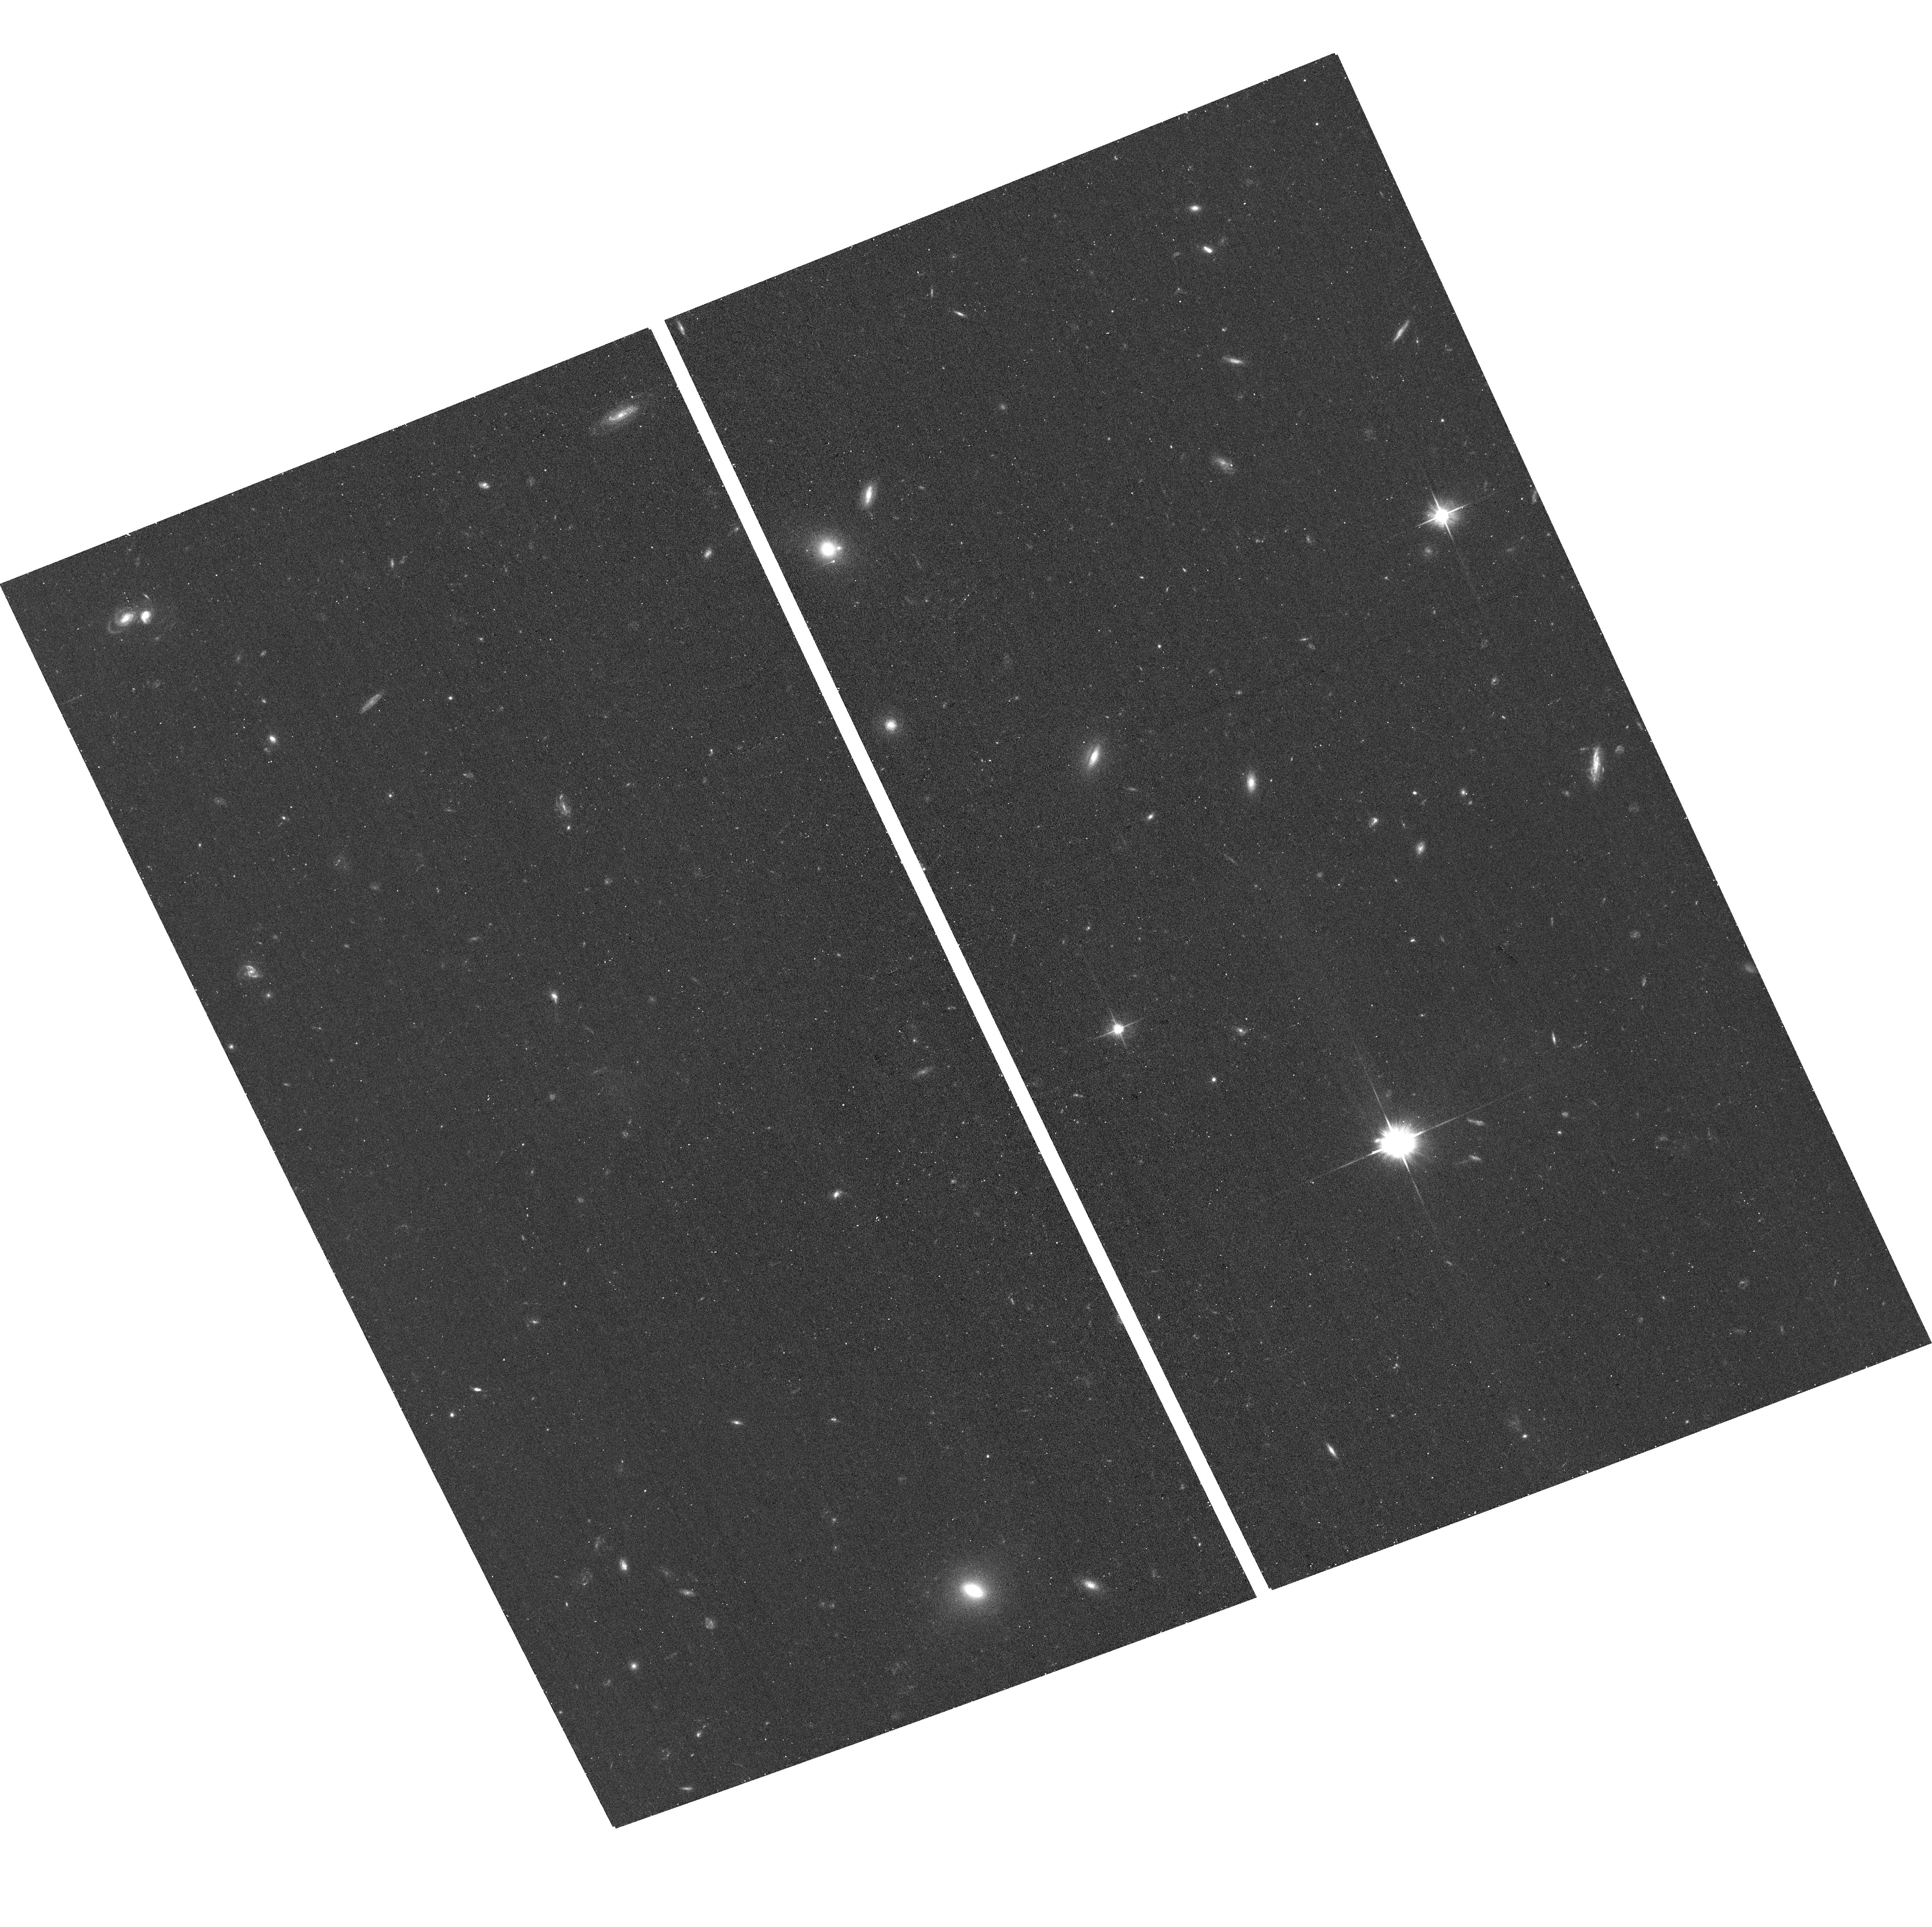
Target: MATLAS-1530
Instrument: ACS/WFC
Filter: F606W
Exposure: 14 min
Observation ID: hst_16257_81_acs_wfc_f606w_jece81

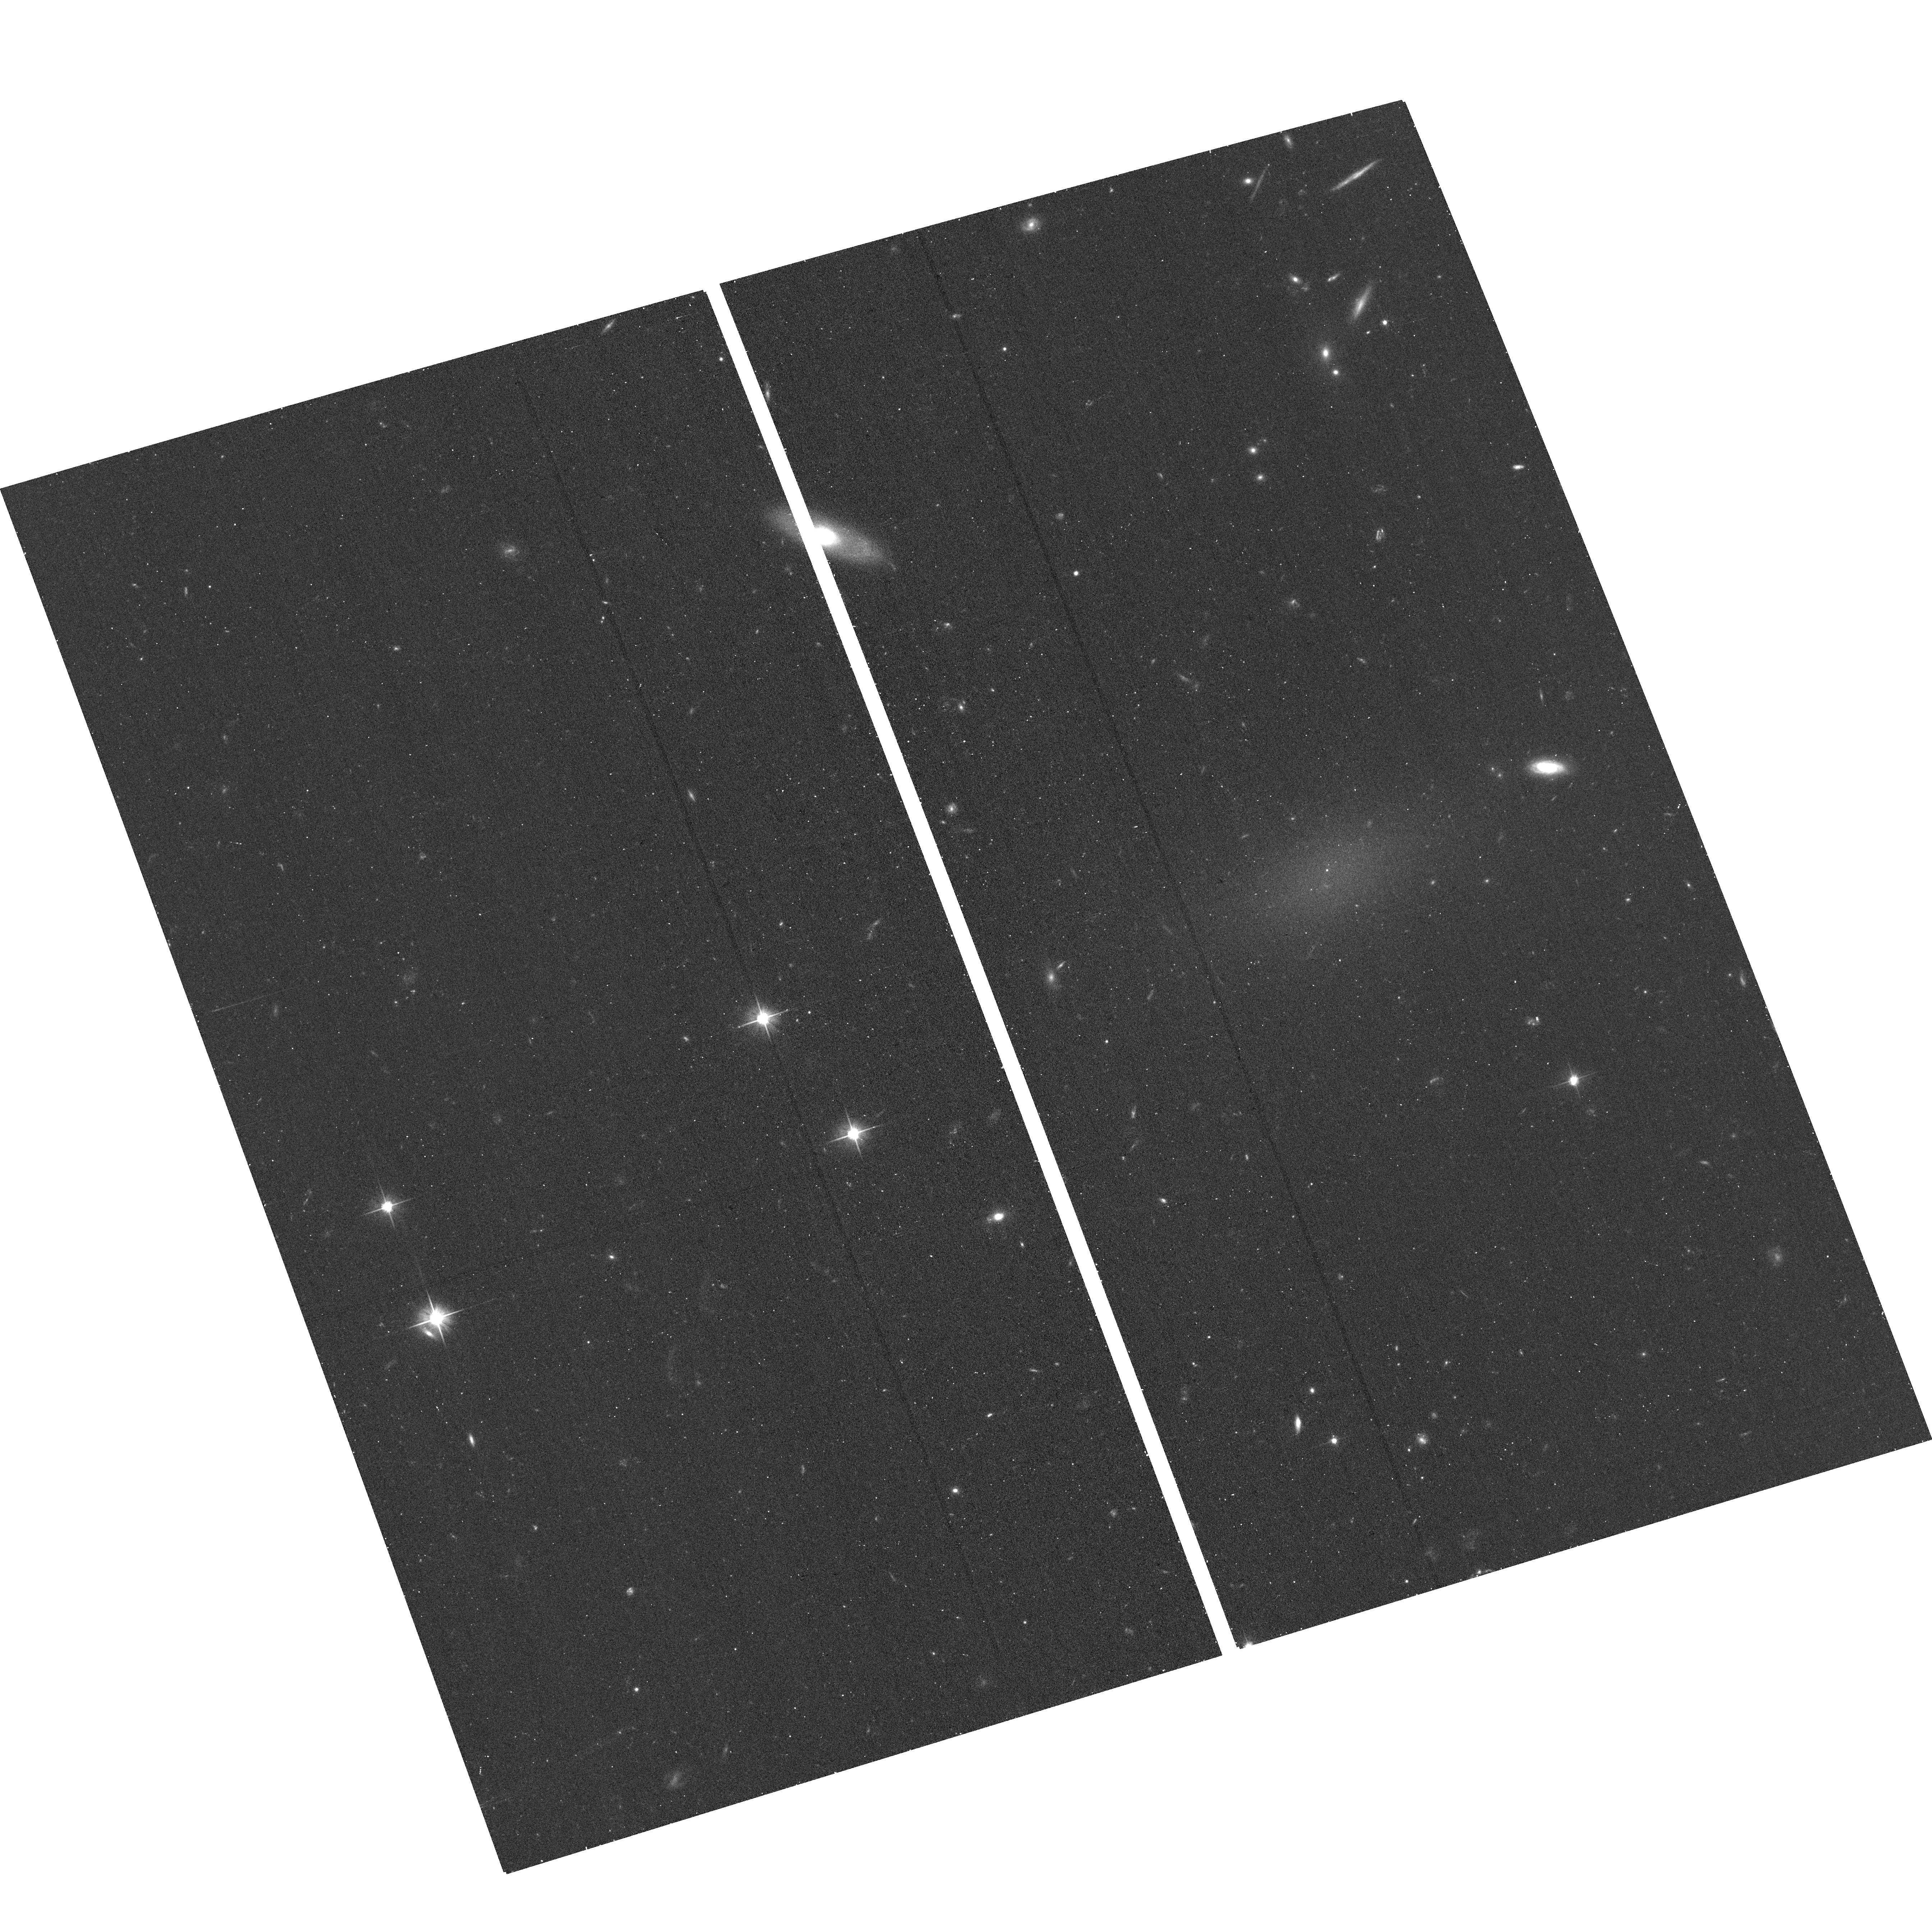
Target: MATLAS-478
Instrument: ACS/WFC
Filter: F606W
Exposure: 14 min
Observation ID: hst_16257_07_acs_wfc_f606w_jece07

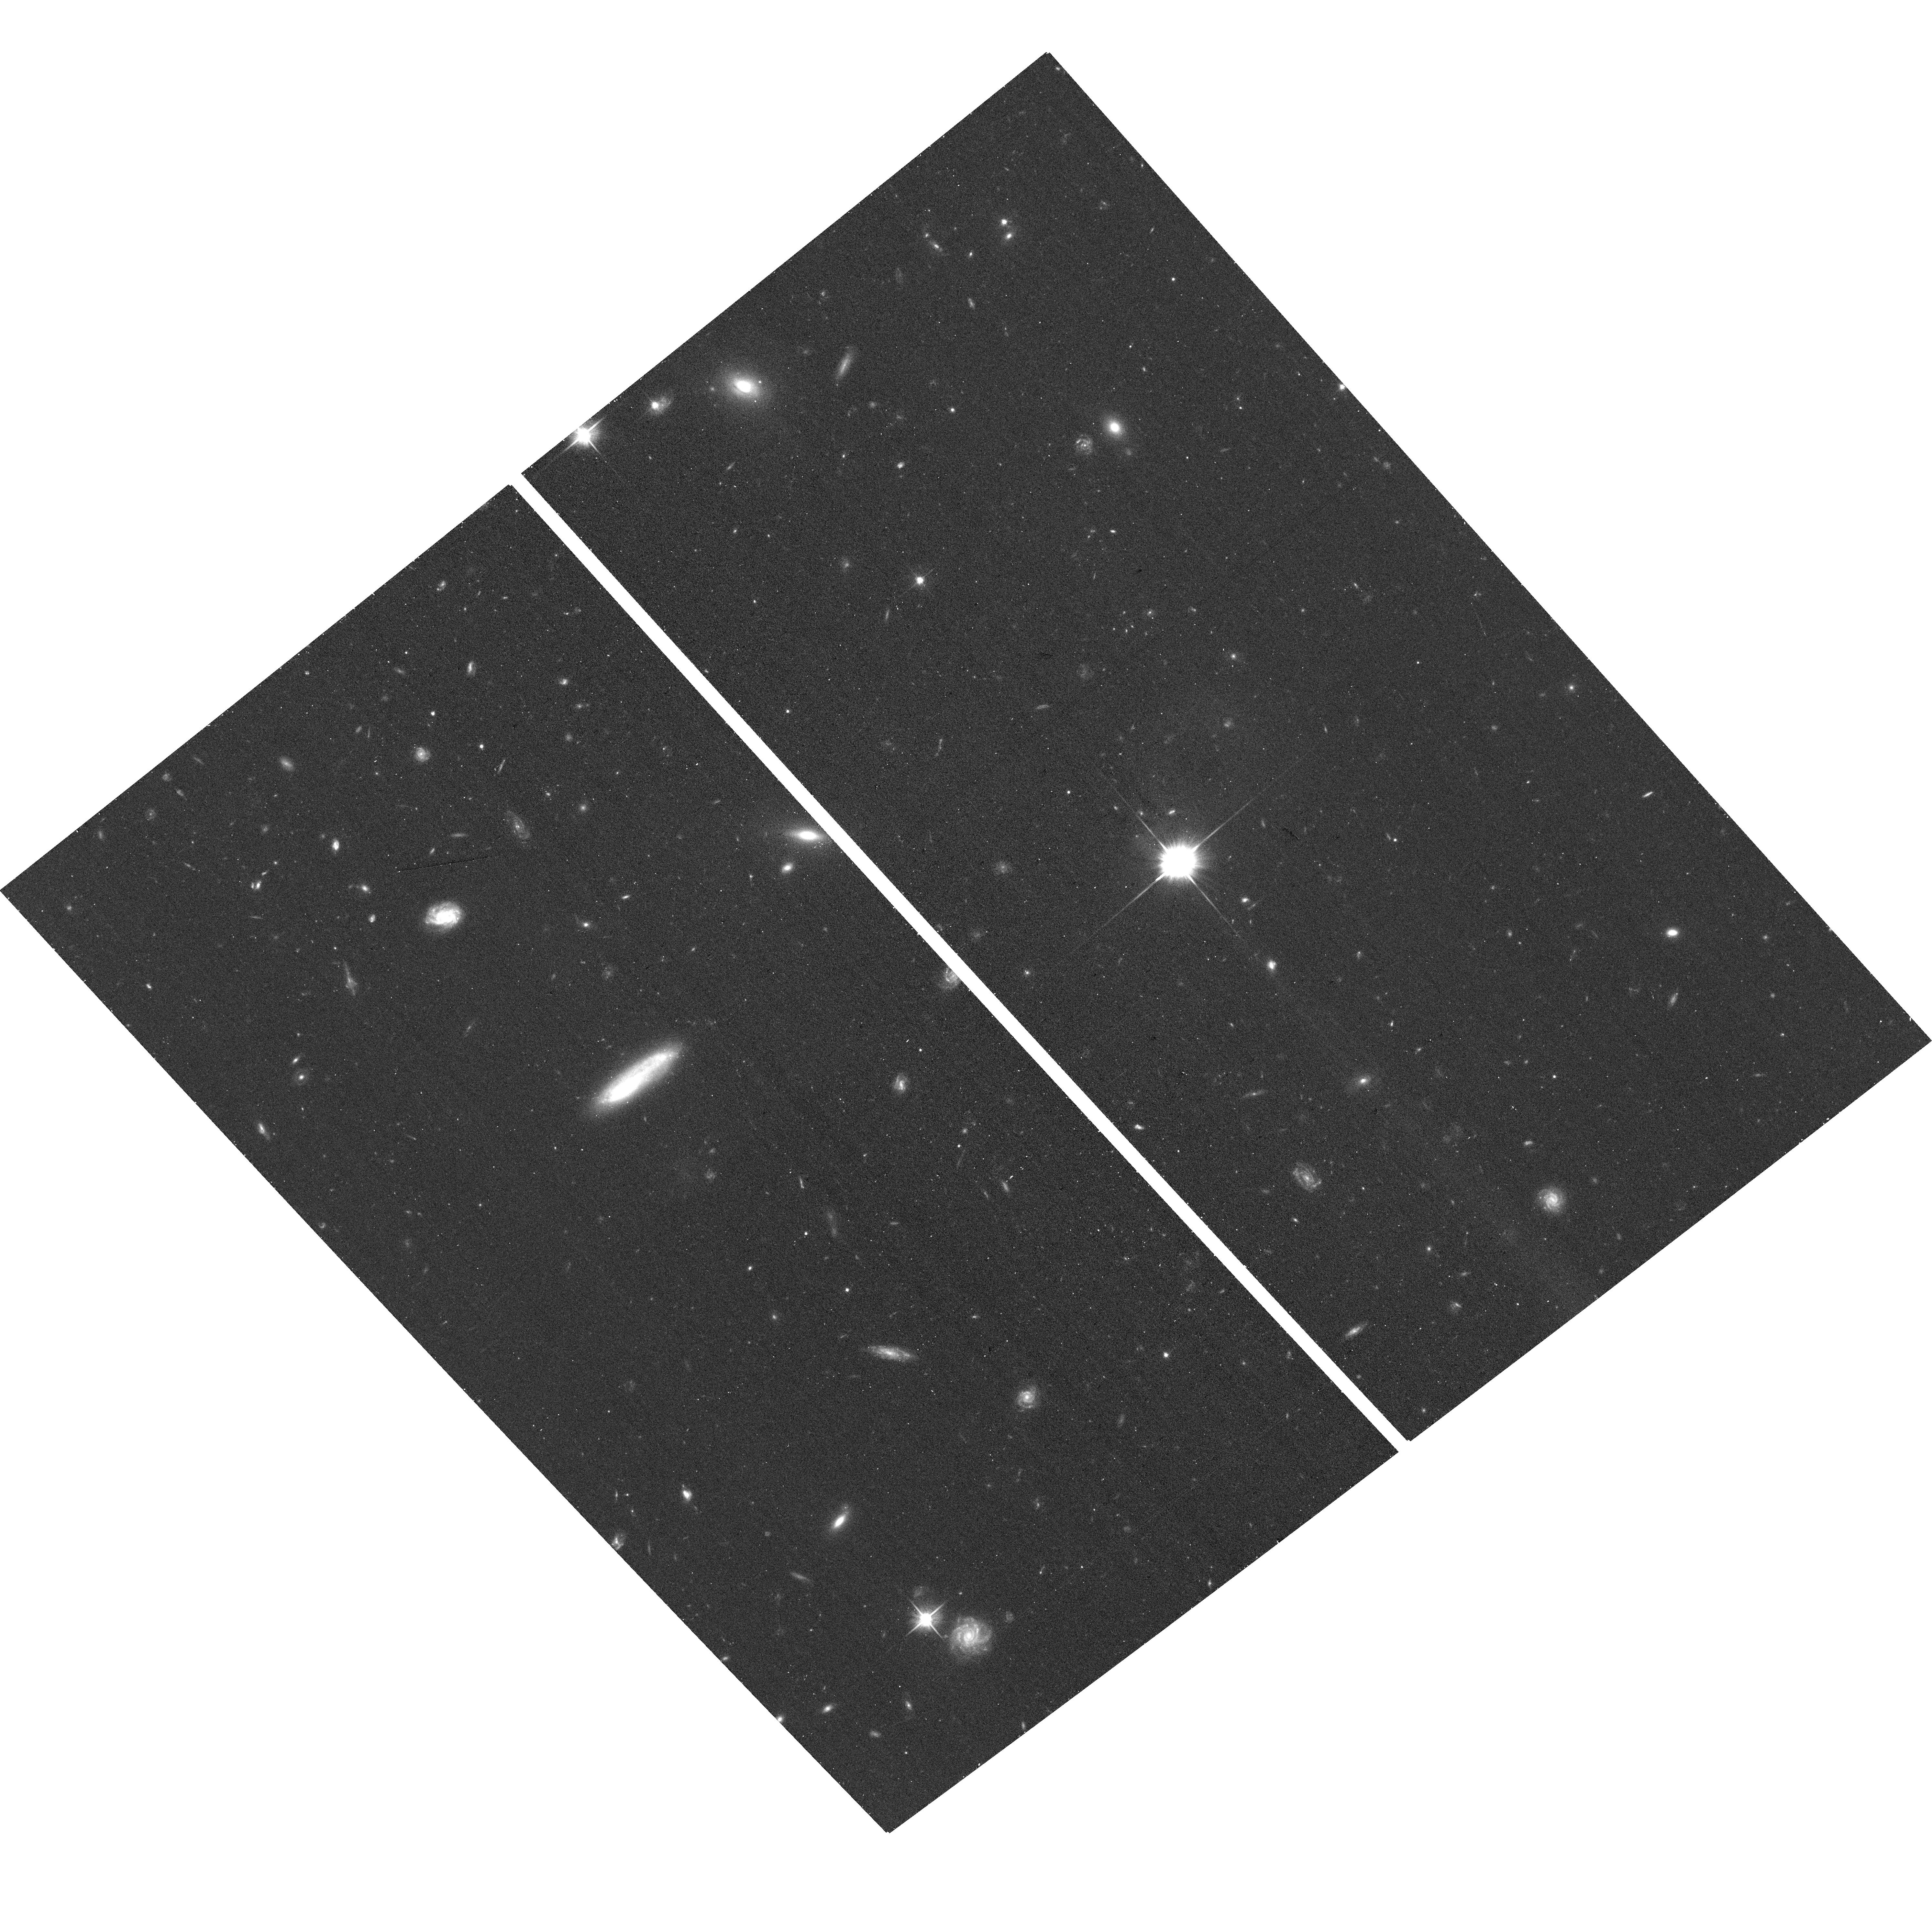
Target: MATLAS-659
Instrument: ACS/WFC
Filter: F606W
Exposure: 14 min
Observation ID: hst_16257_48_acs_wfc_f606w_jece48

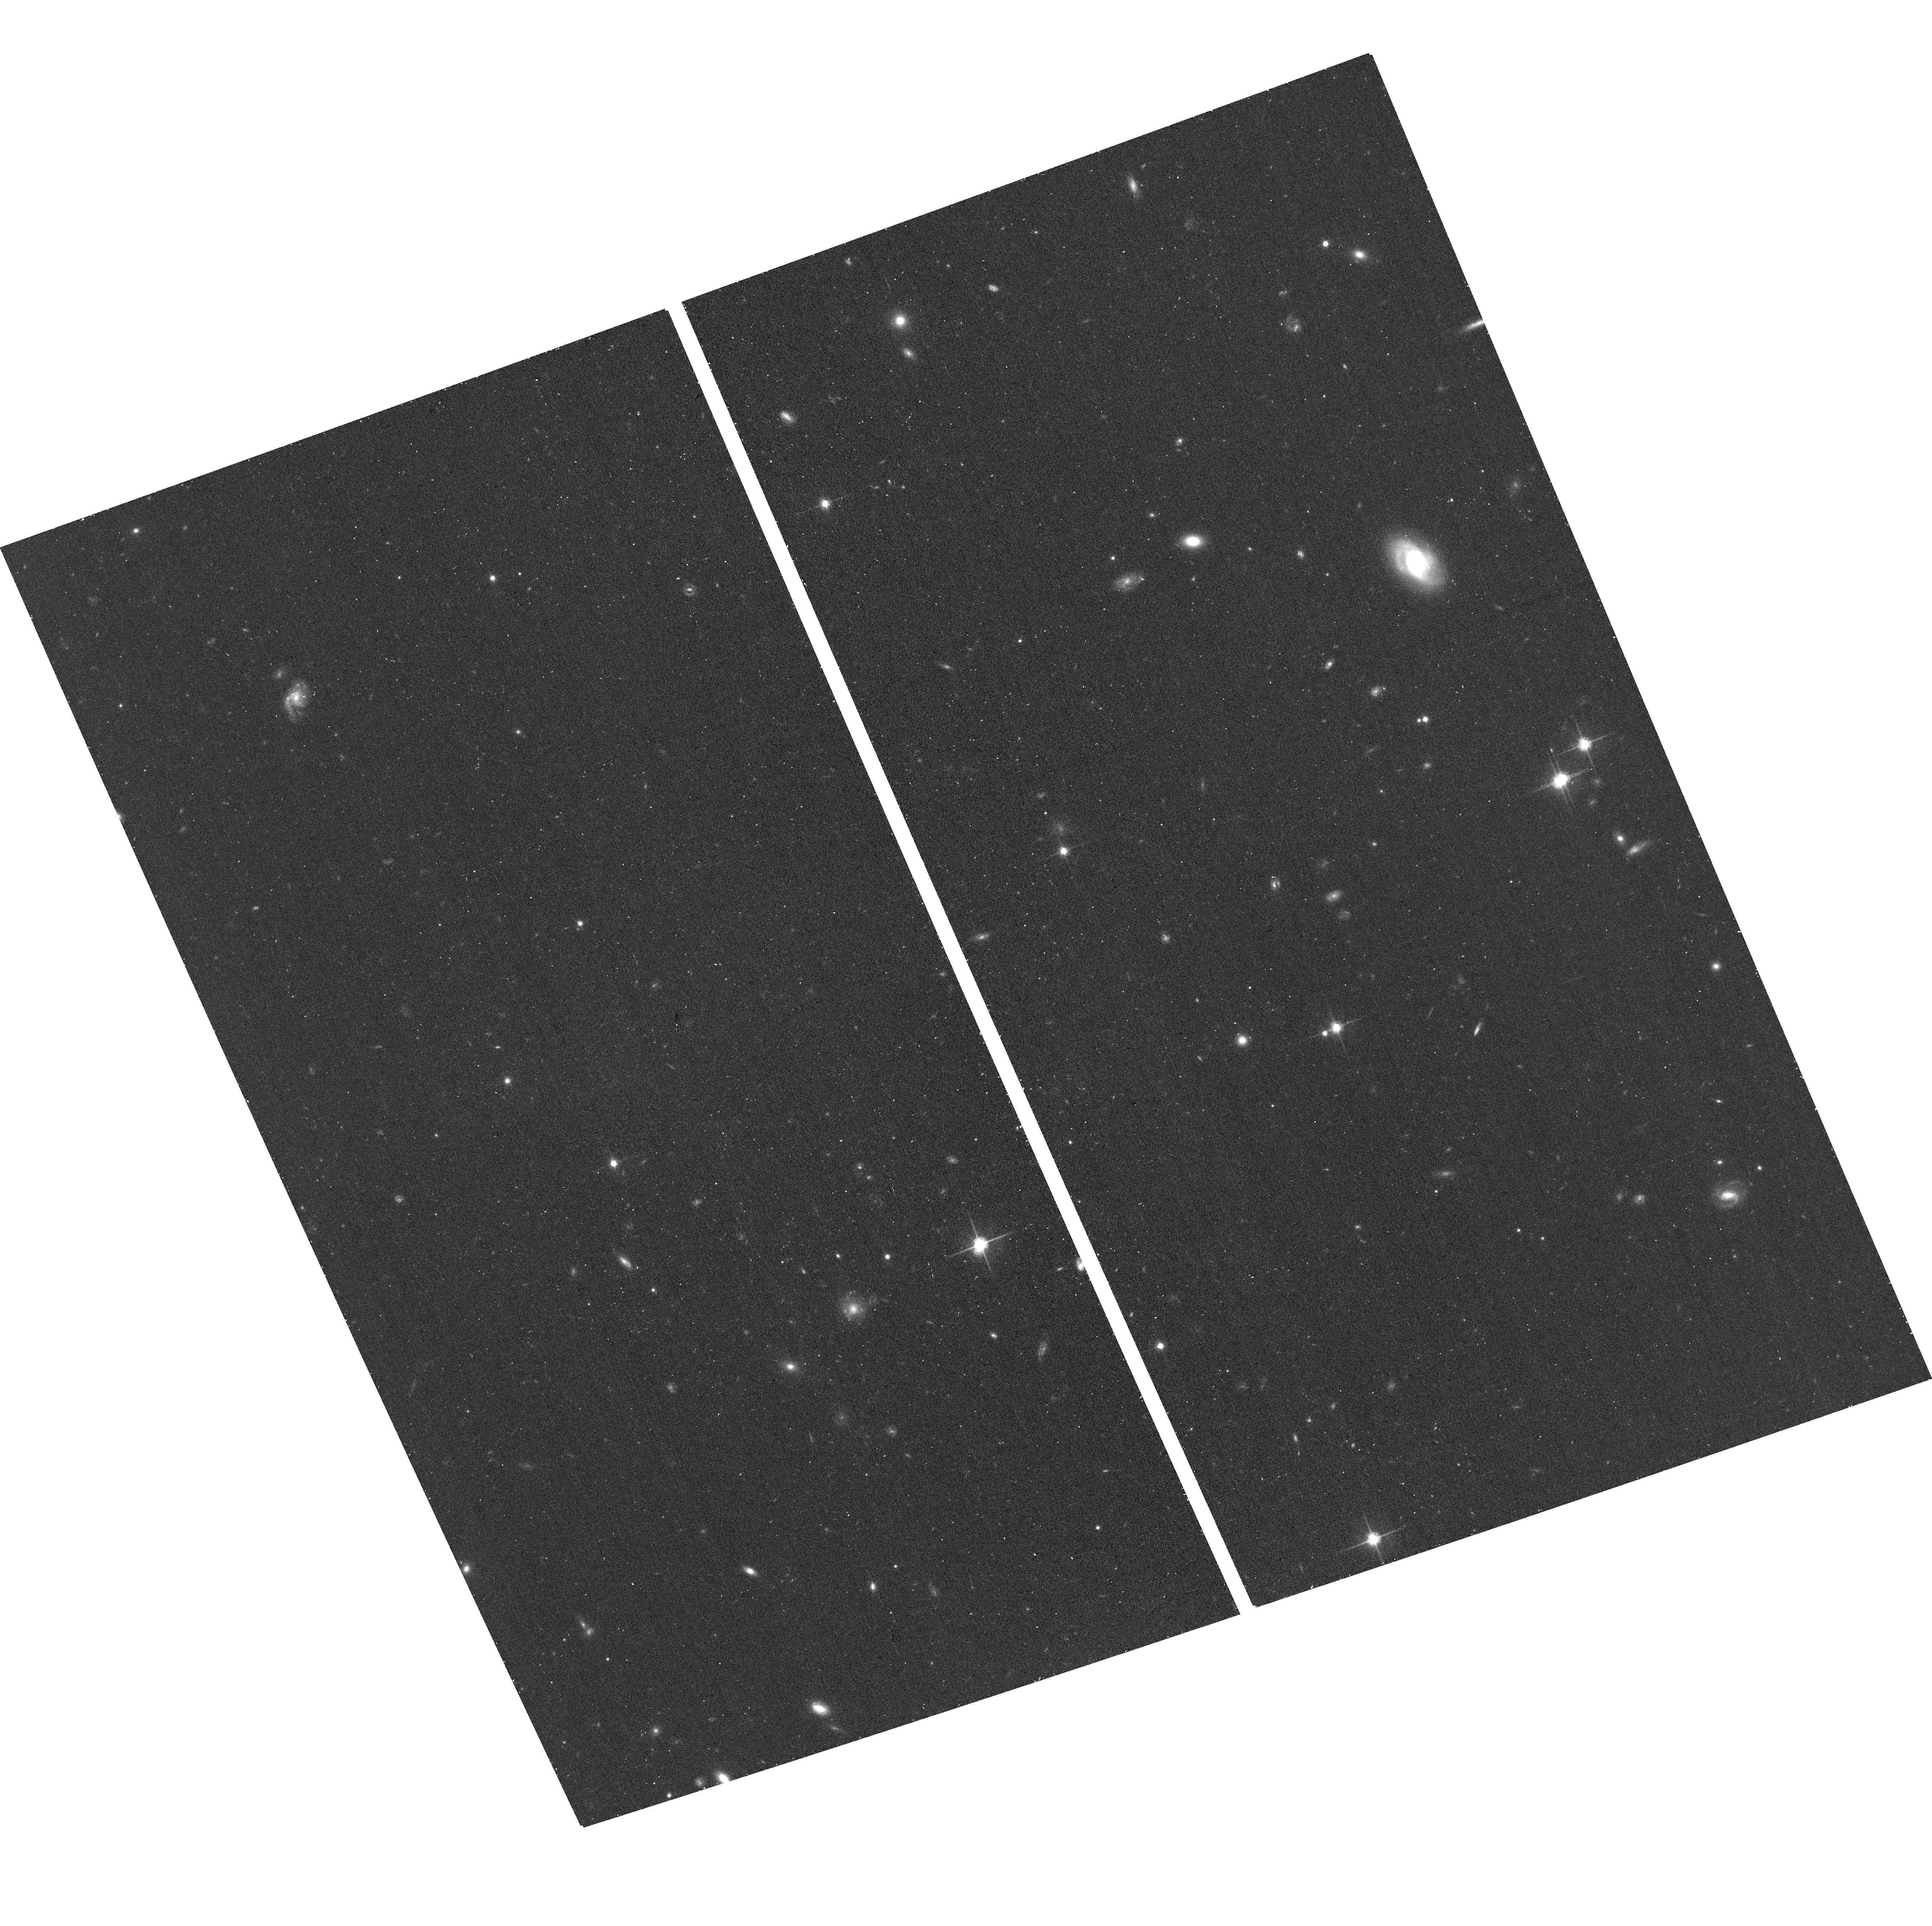
Target: MATLAS-1413
Instrument: ACS/WFC
Filter: F814W
Exposure: 14 min
Observation ID: hst_16257_85_acs_wfc_f814w_jece85

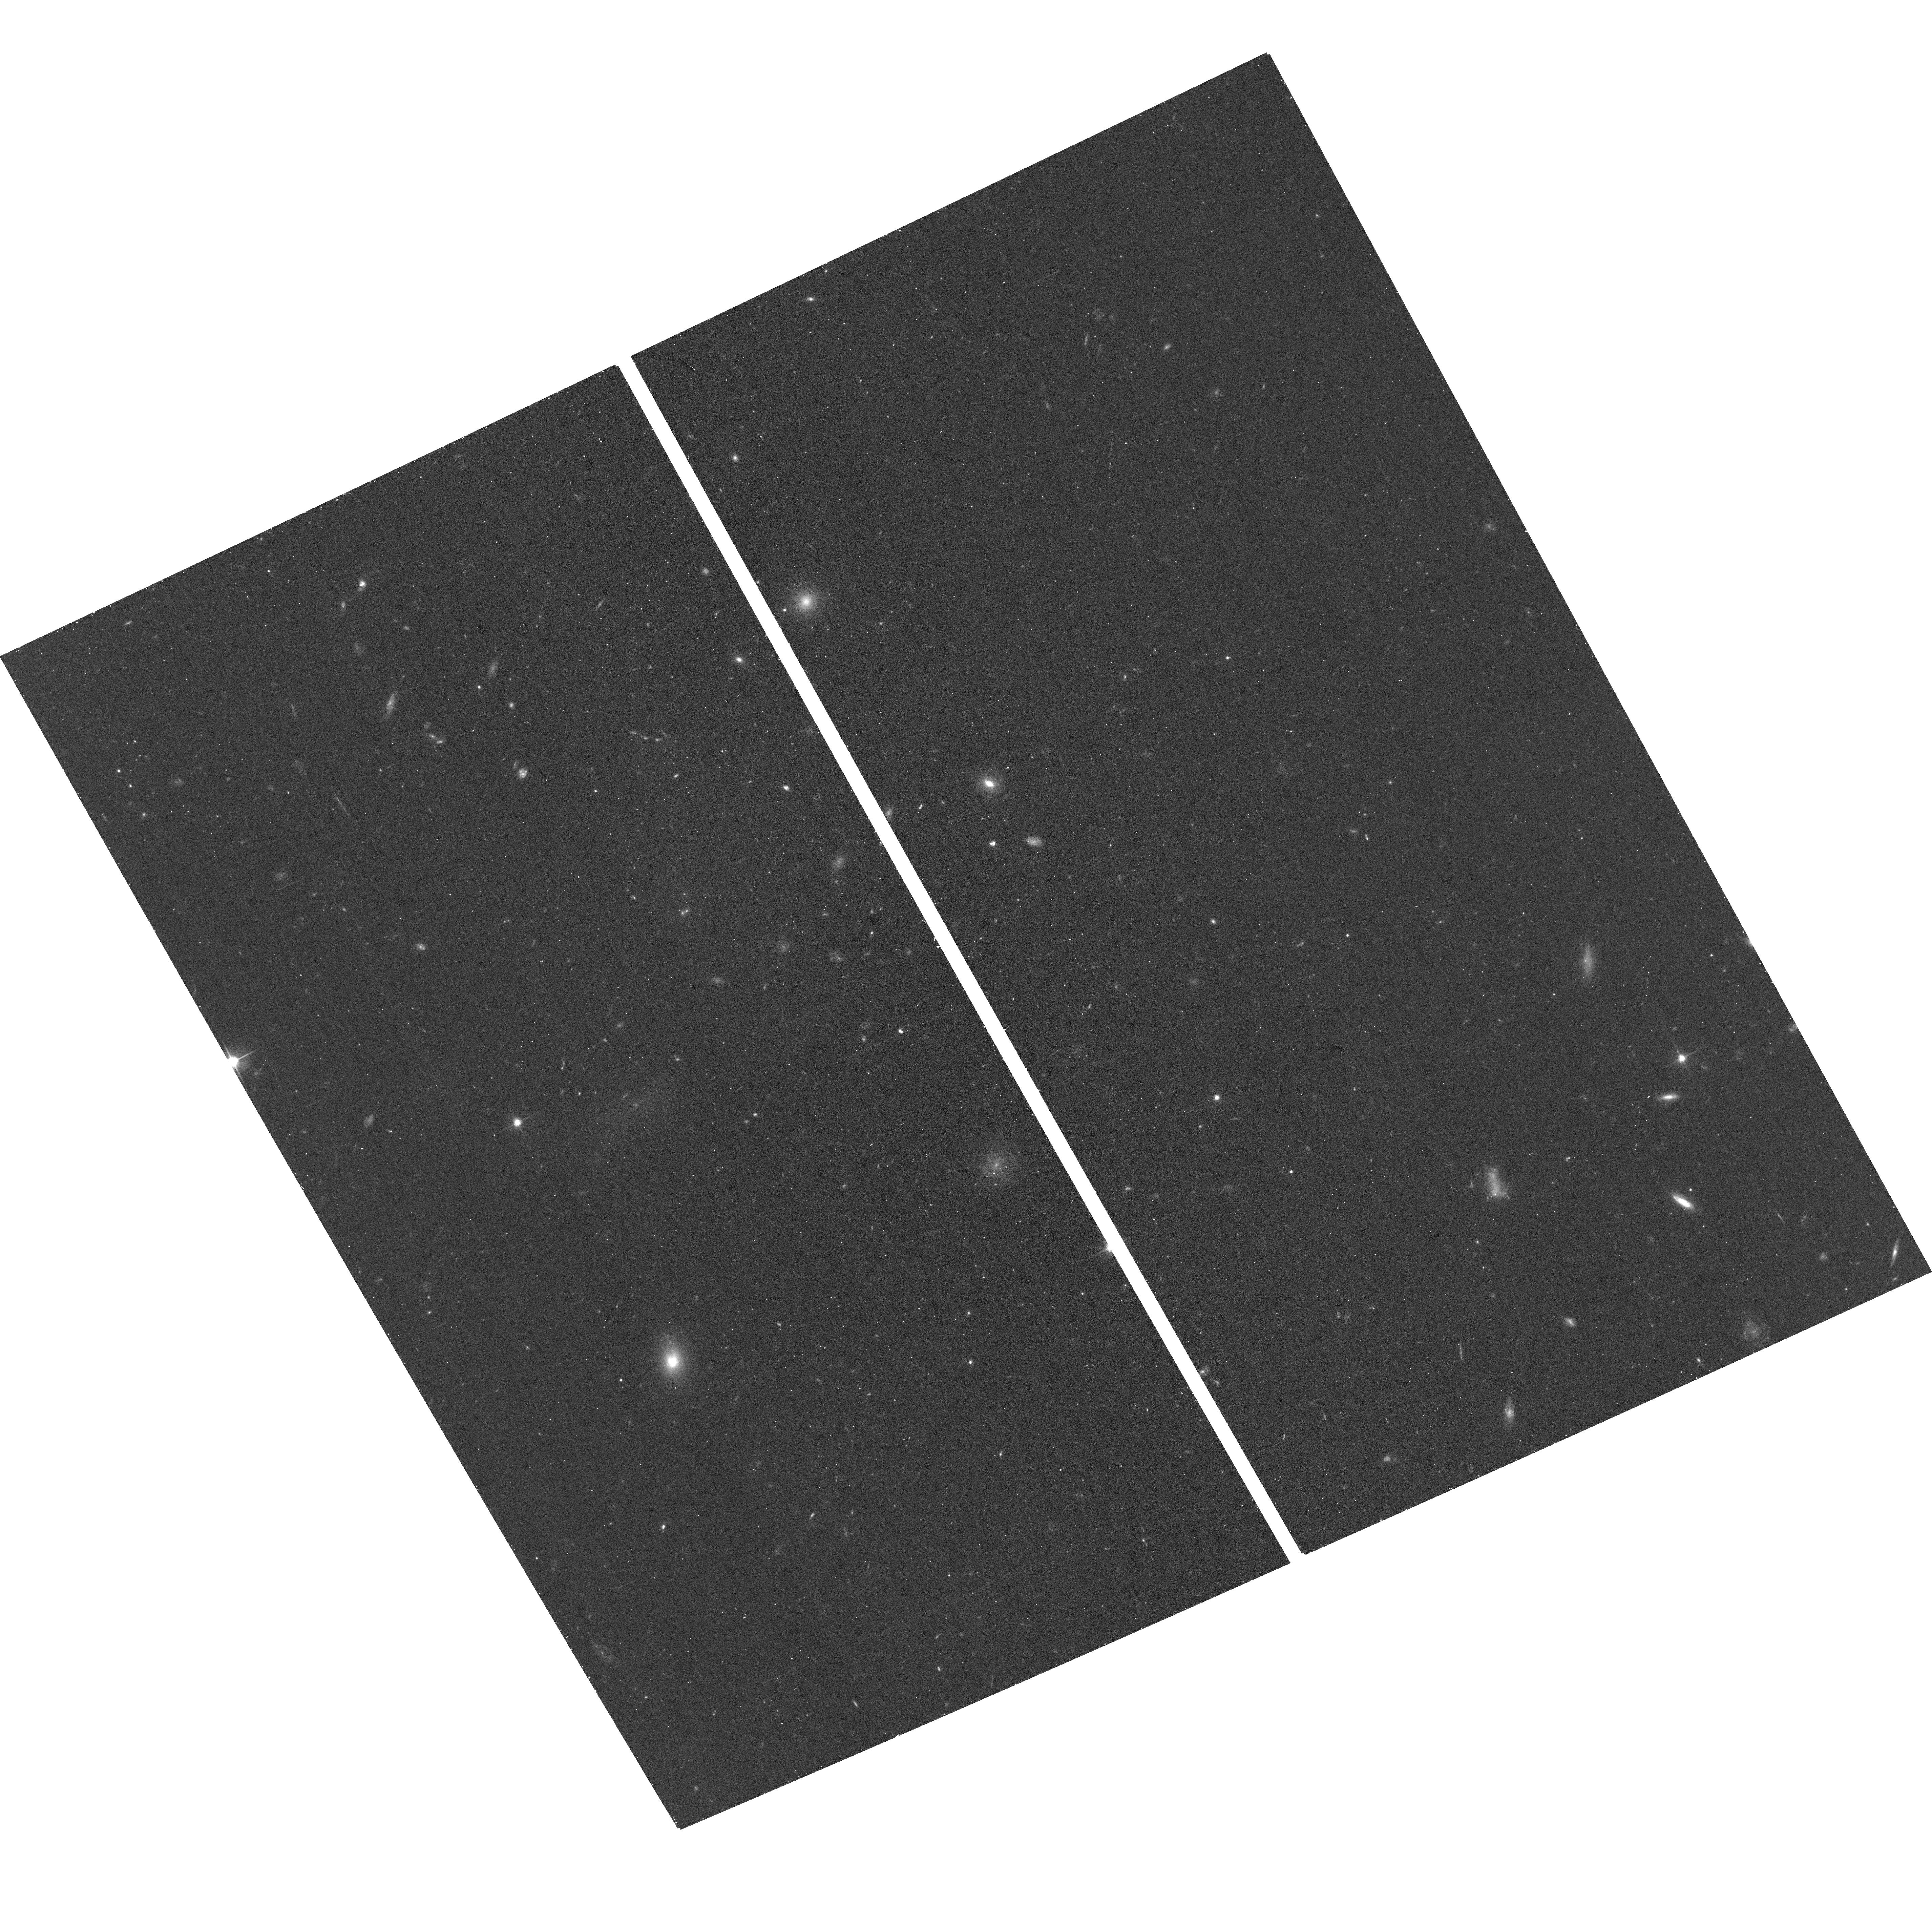
Target: MATLAS-682
Instrument: ACS/WFC
Filter: F606W
Exposure: 14 min
Observation ID: hst_16257_87_acs_wfc_f606w_jece87

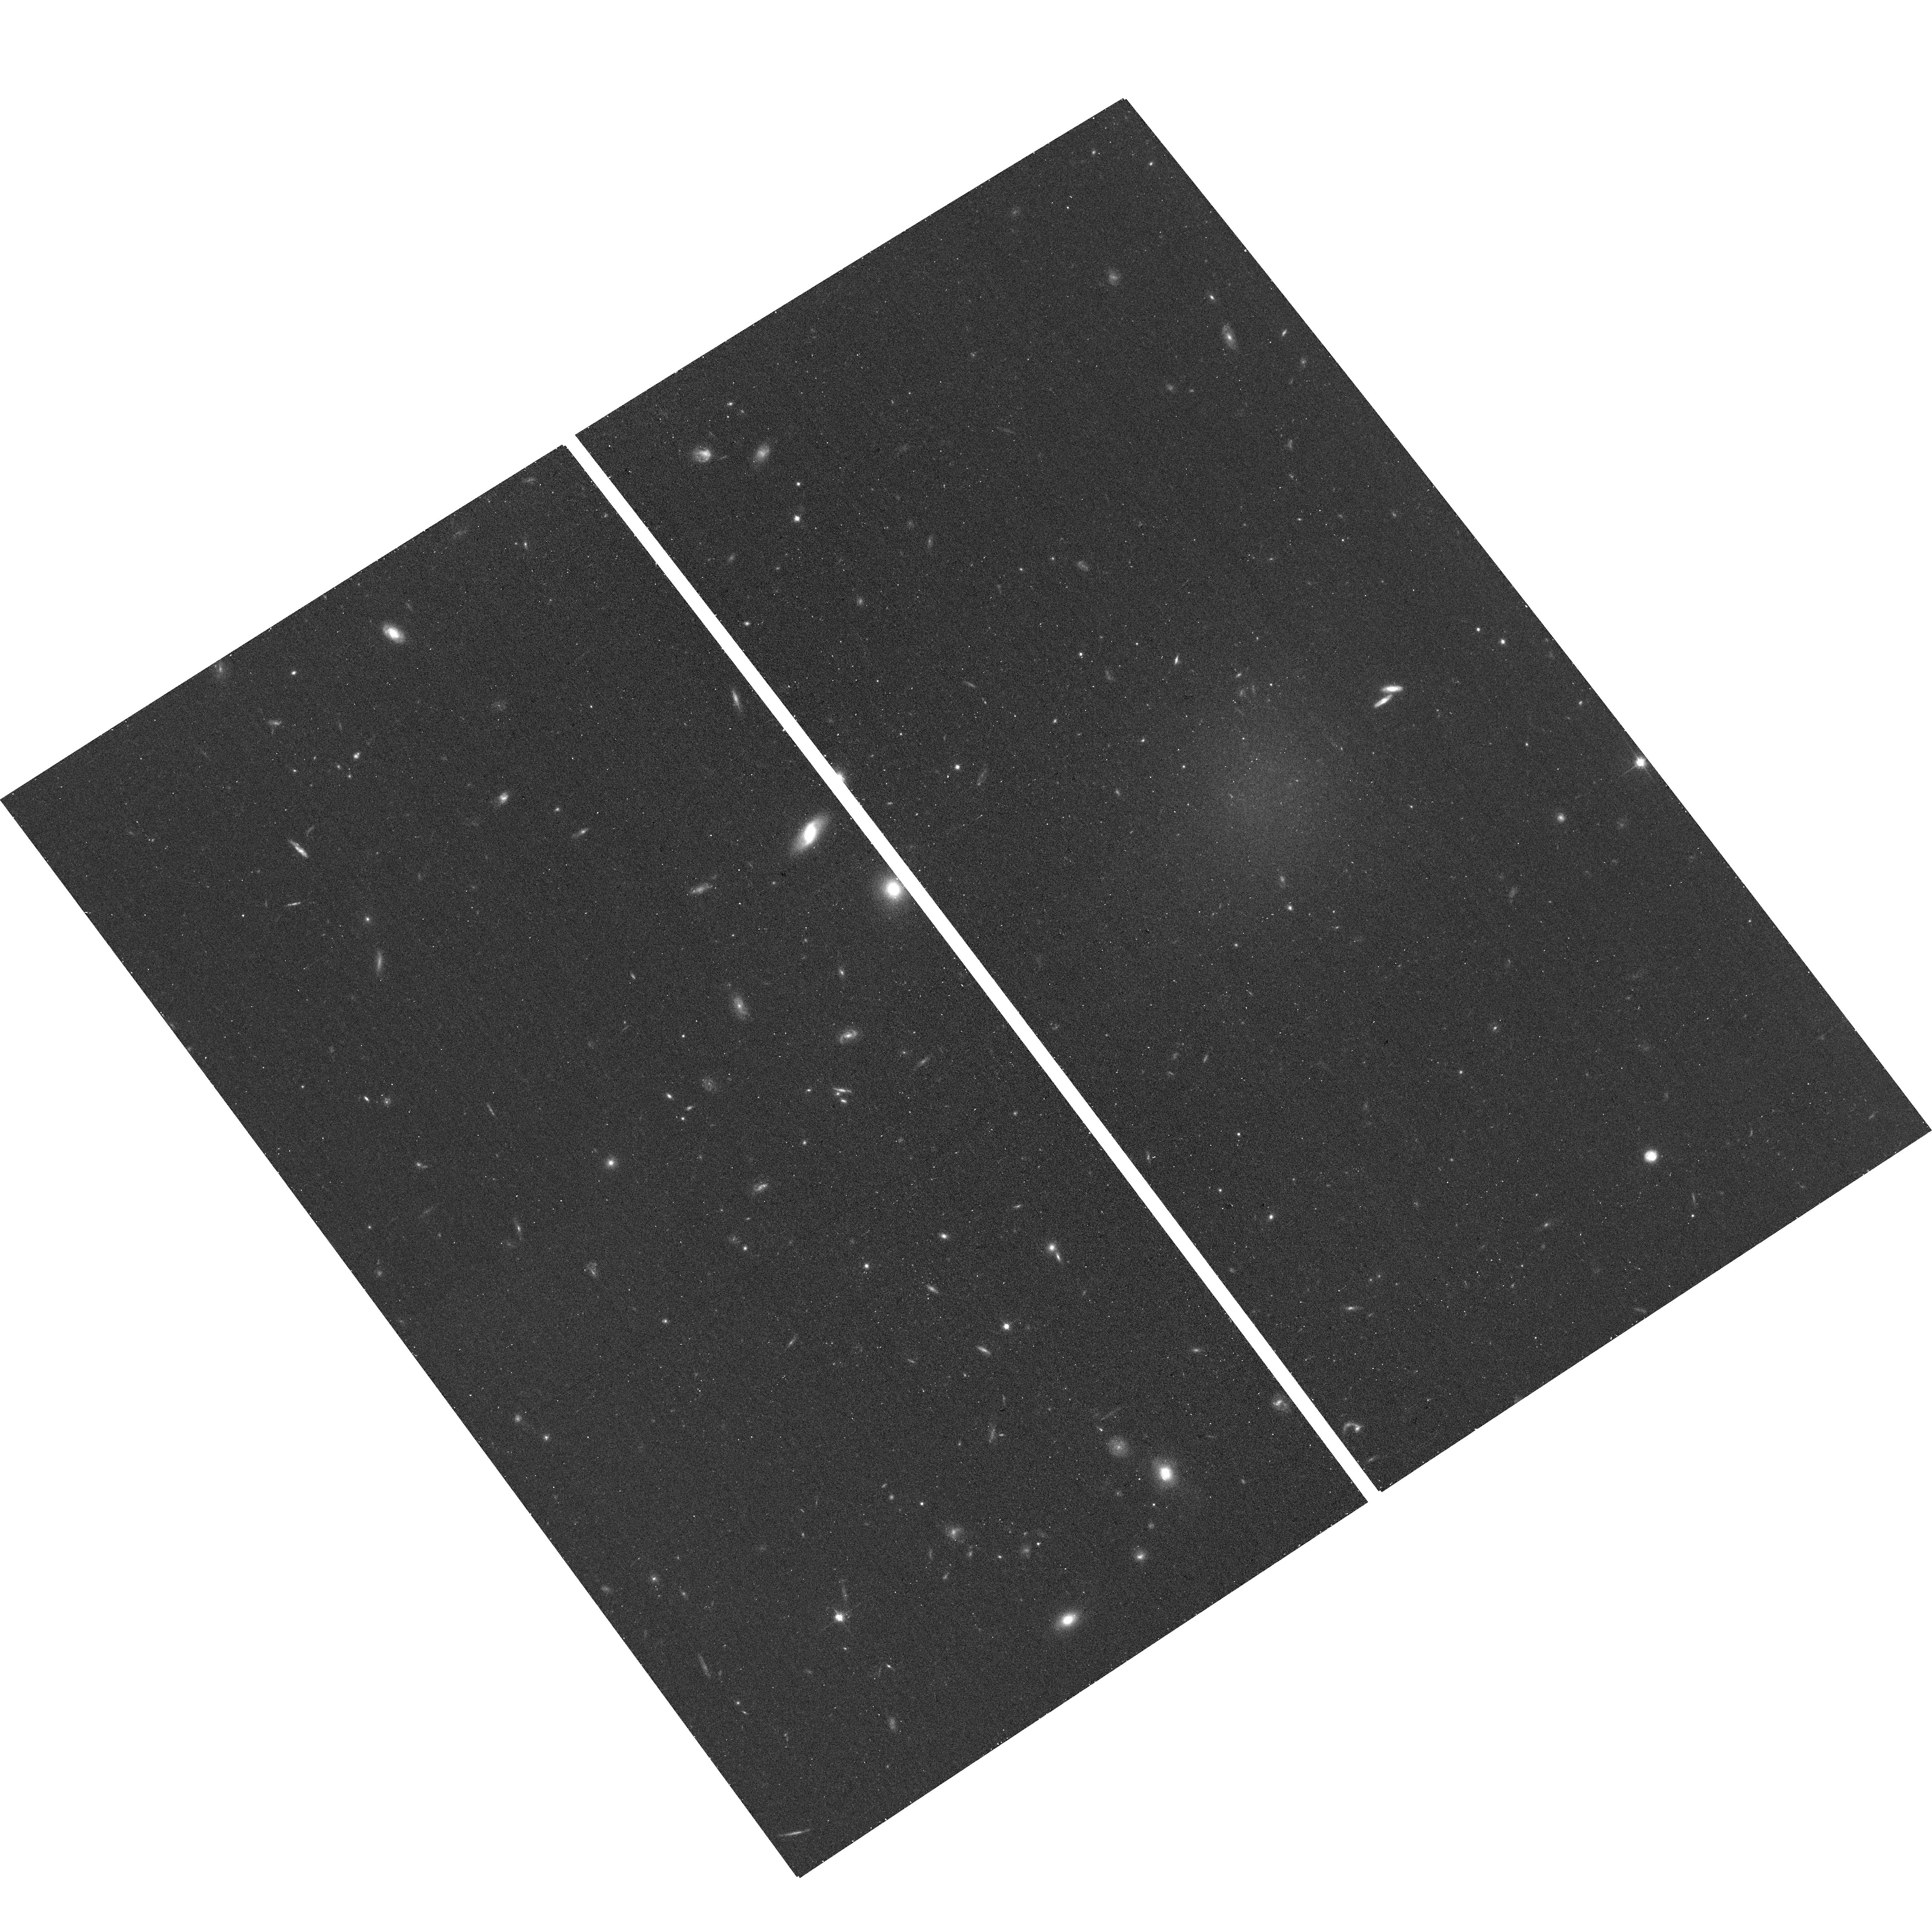
Target: MATLAS-799
Instrument: ACS/WFC
Filter: F814W
Exposure: 14 min
Observation ID: hst_16257_13_acs_wfc_f814w_jece13

Globular cluster systems of ultra-diffuse galaxies in low density environments (PI: Marleau, Francine)

As part of a systematic deep imaging survey with MegaCam/CFHT, 91 ultra-diffuse galaxies (UDGs) in low to medium density fields have been identified. This UDG dataset is among the largest sample of this type of galaxy outside of galaxy clusters. Thanks to the high image quality of MegaCam, part of their globular clusters (GCs) population can already be detected and a sub-sample of UDGs with an apparent excess of such point sources have been identified. For one of them, a large fraction of the GCs was confirmed with follow-up VLT/MUSE spectroscopy. Strikingly, they appear as being over-luminous with a luminosity one magnitude brighter than what is expected from the GC luminosity function (GCLF). Many of its properties, i.e., the number of GCs, the brightness of the GC population, and an apparent lack of dark matter, are similar to the heavily discussed UDGs NGC1052-DF2 and -DF4. Our HST mid cycle 27 proposal to identify the whole population of GCs in this UDG was recently approved and 3 UDGs have ACS archival data. We propose a SNAPSHOT program of the remaining 87 UDGs in low density fields, employing two-band ACS imaging to trace the full population of GCs 3 magnitudes below the peak of the GCLF. The HST observations, combining depth, color information, and superior image quality, will give us an accurate estimate of the total number of GCs. With that, we can characterize the GC systems of UDGs in low density environments and test whether some UDGs host an exceptionally large number of GCs, but with a regular GCLF, or contain a population consisting of only over-luminous GCs. Both cases pose a conundrum for our undertanding of GC and galaxy formation.